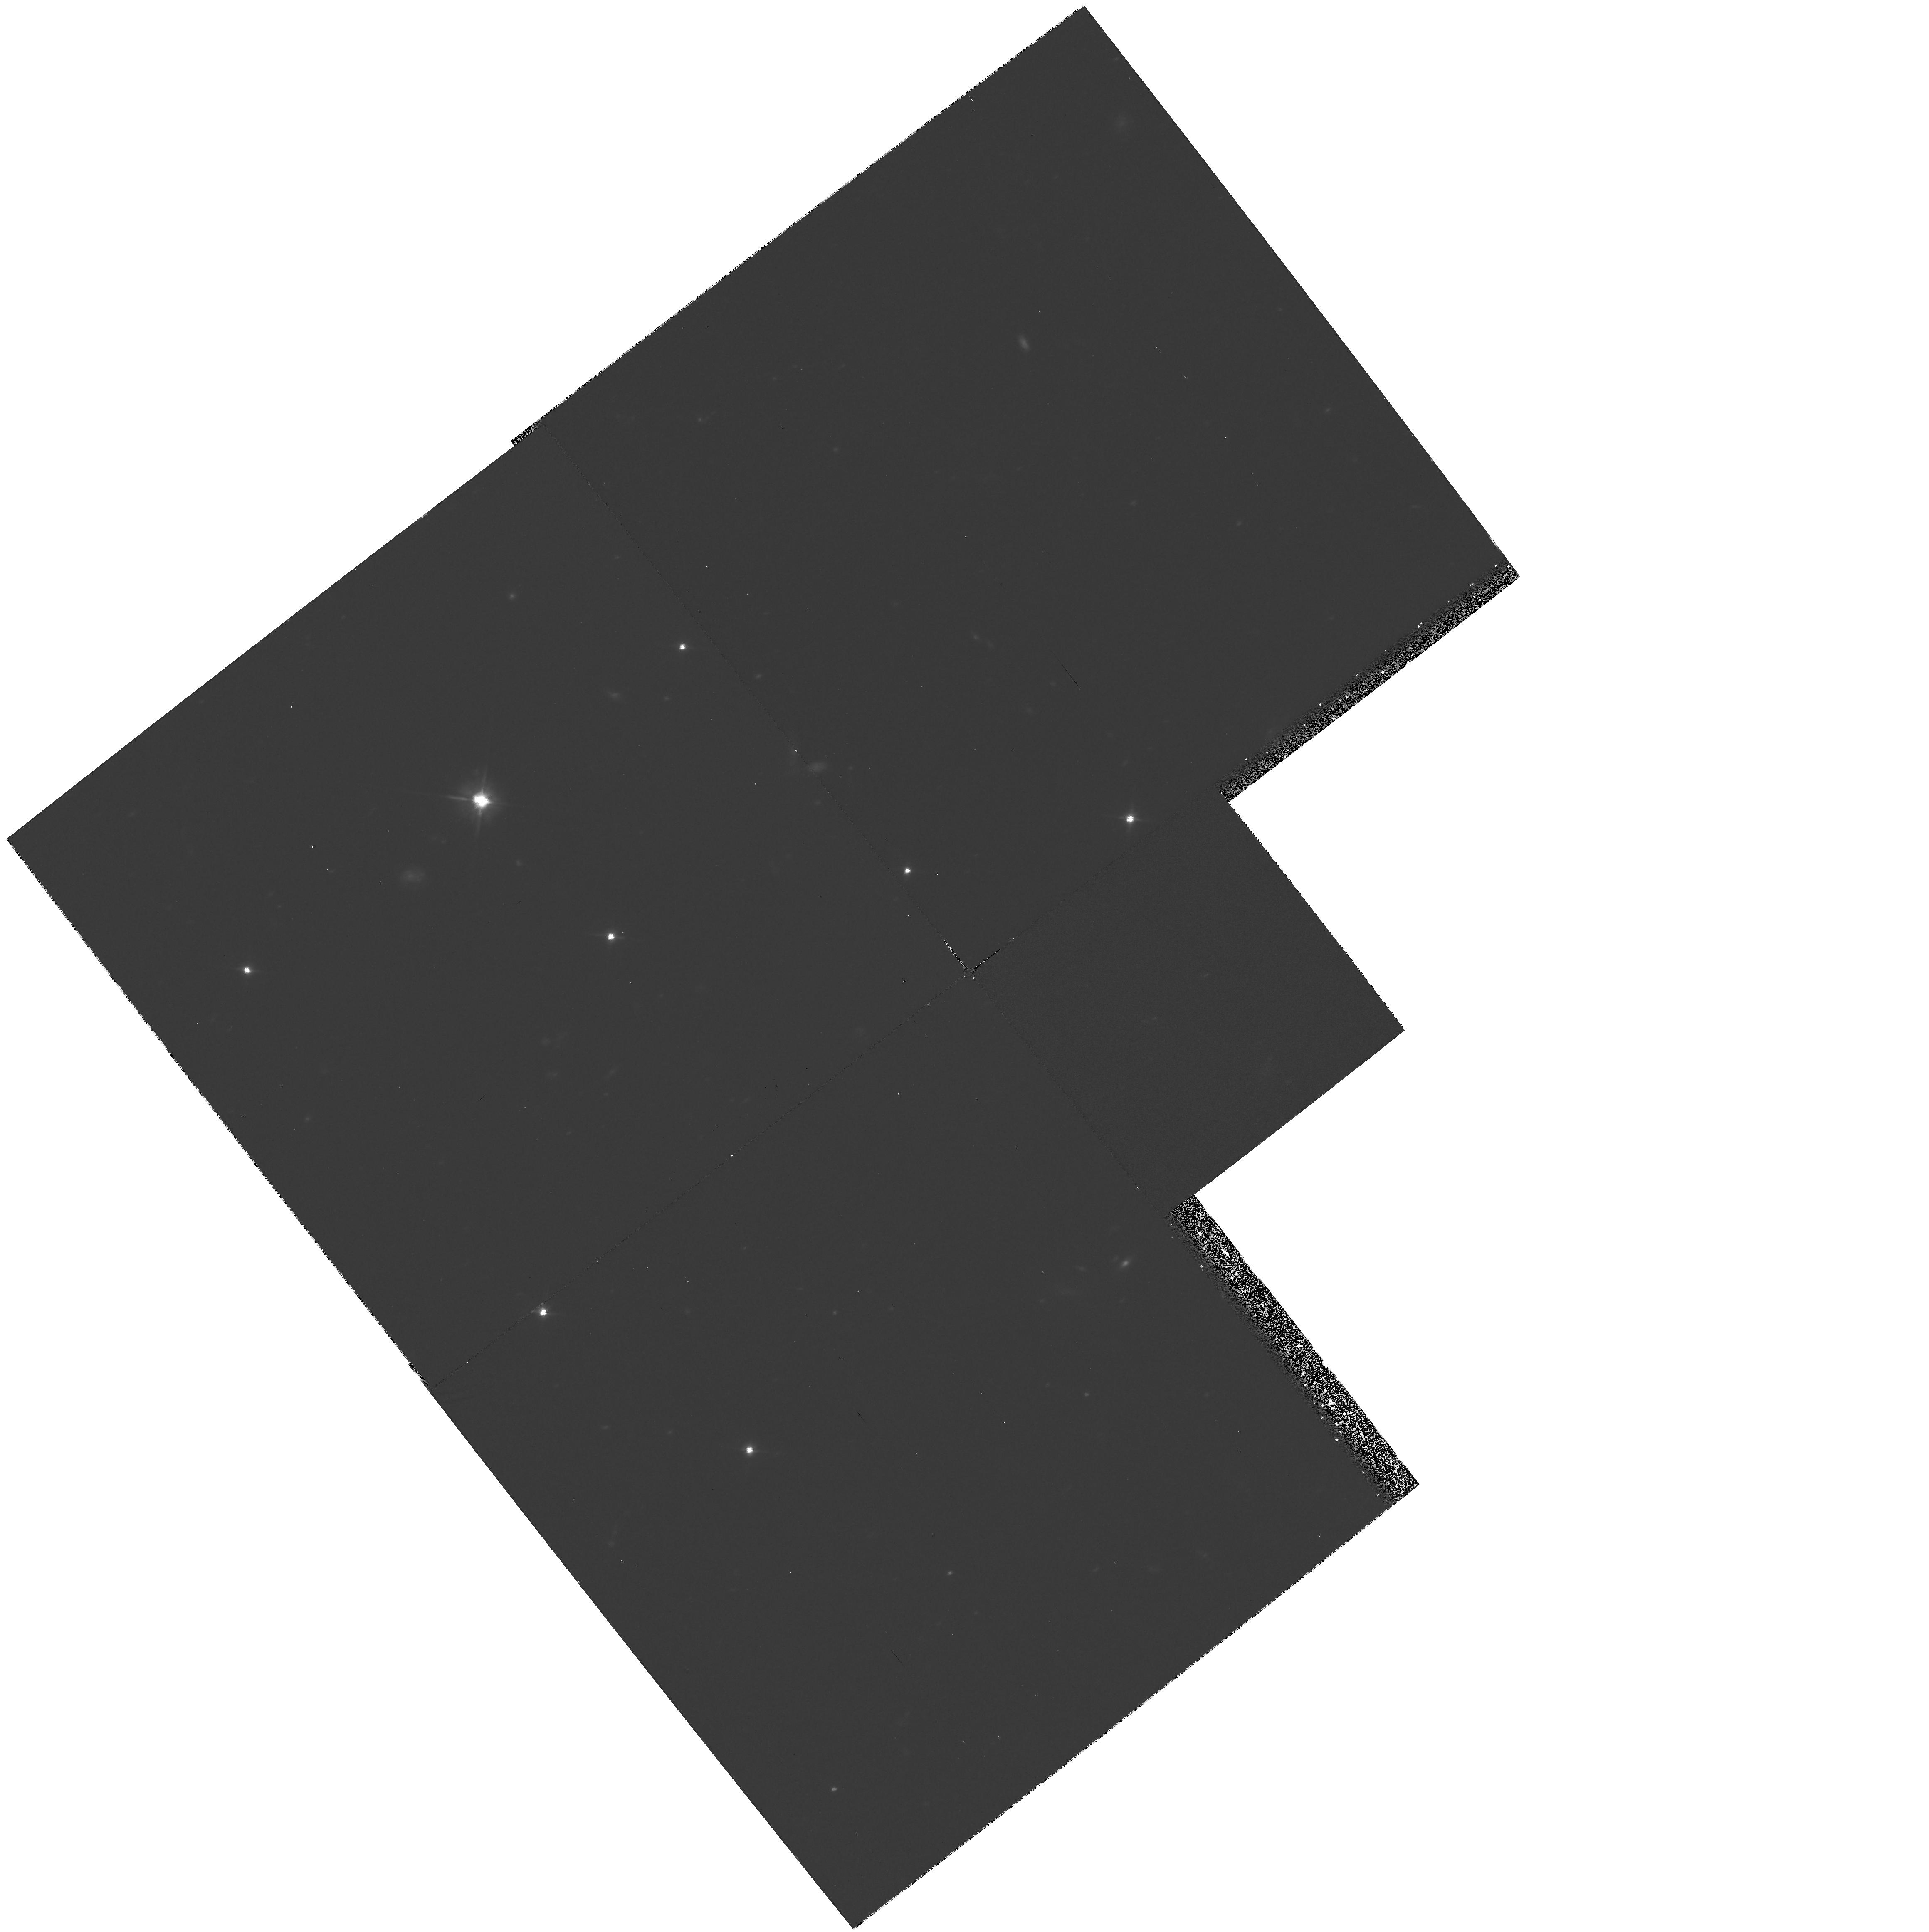
Target: FIELD-034120+193441. Instrument: WFPC2/PC. Filter: F606W. Exposure: 2.7 h. Observation ID: hst_5312_02_wfpc2_pc_f606w_u2hn02

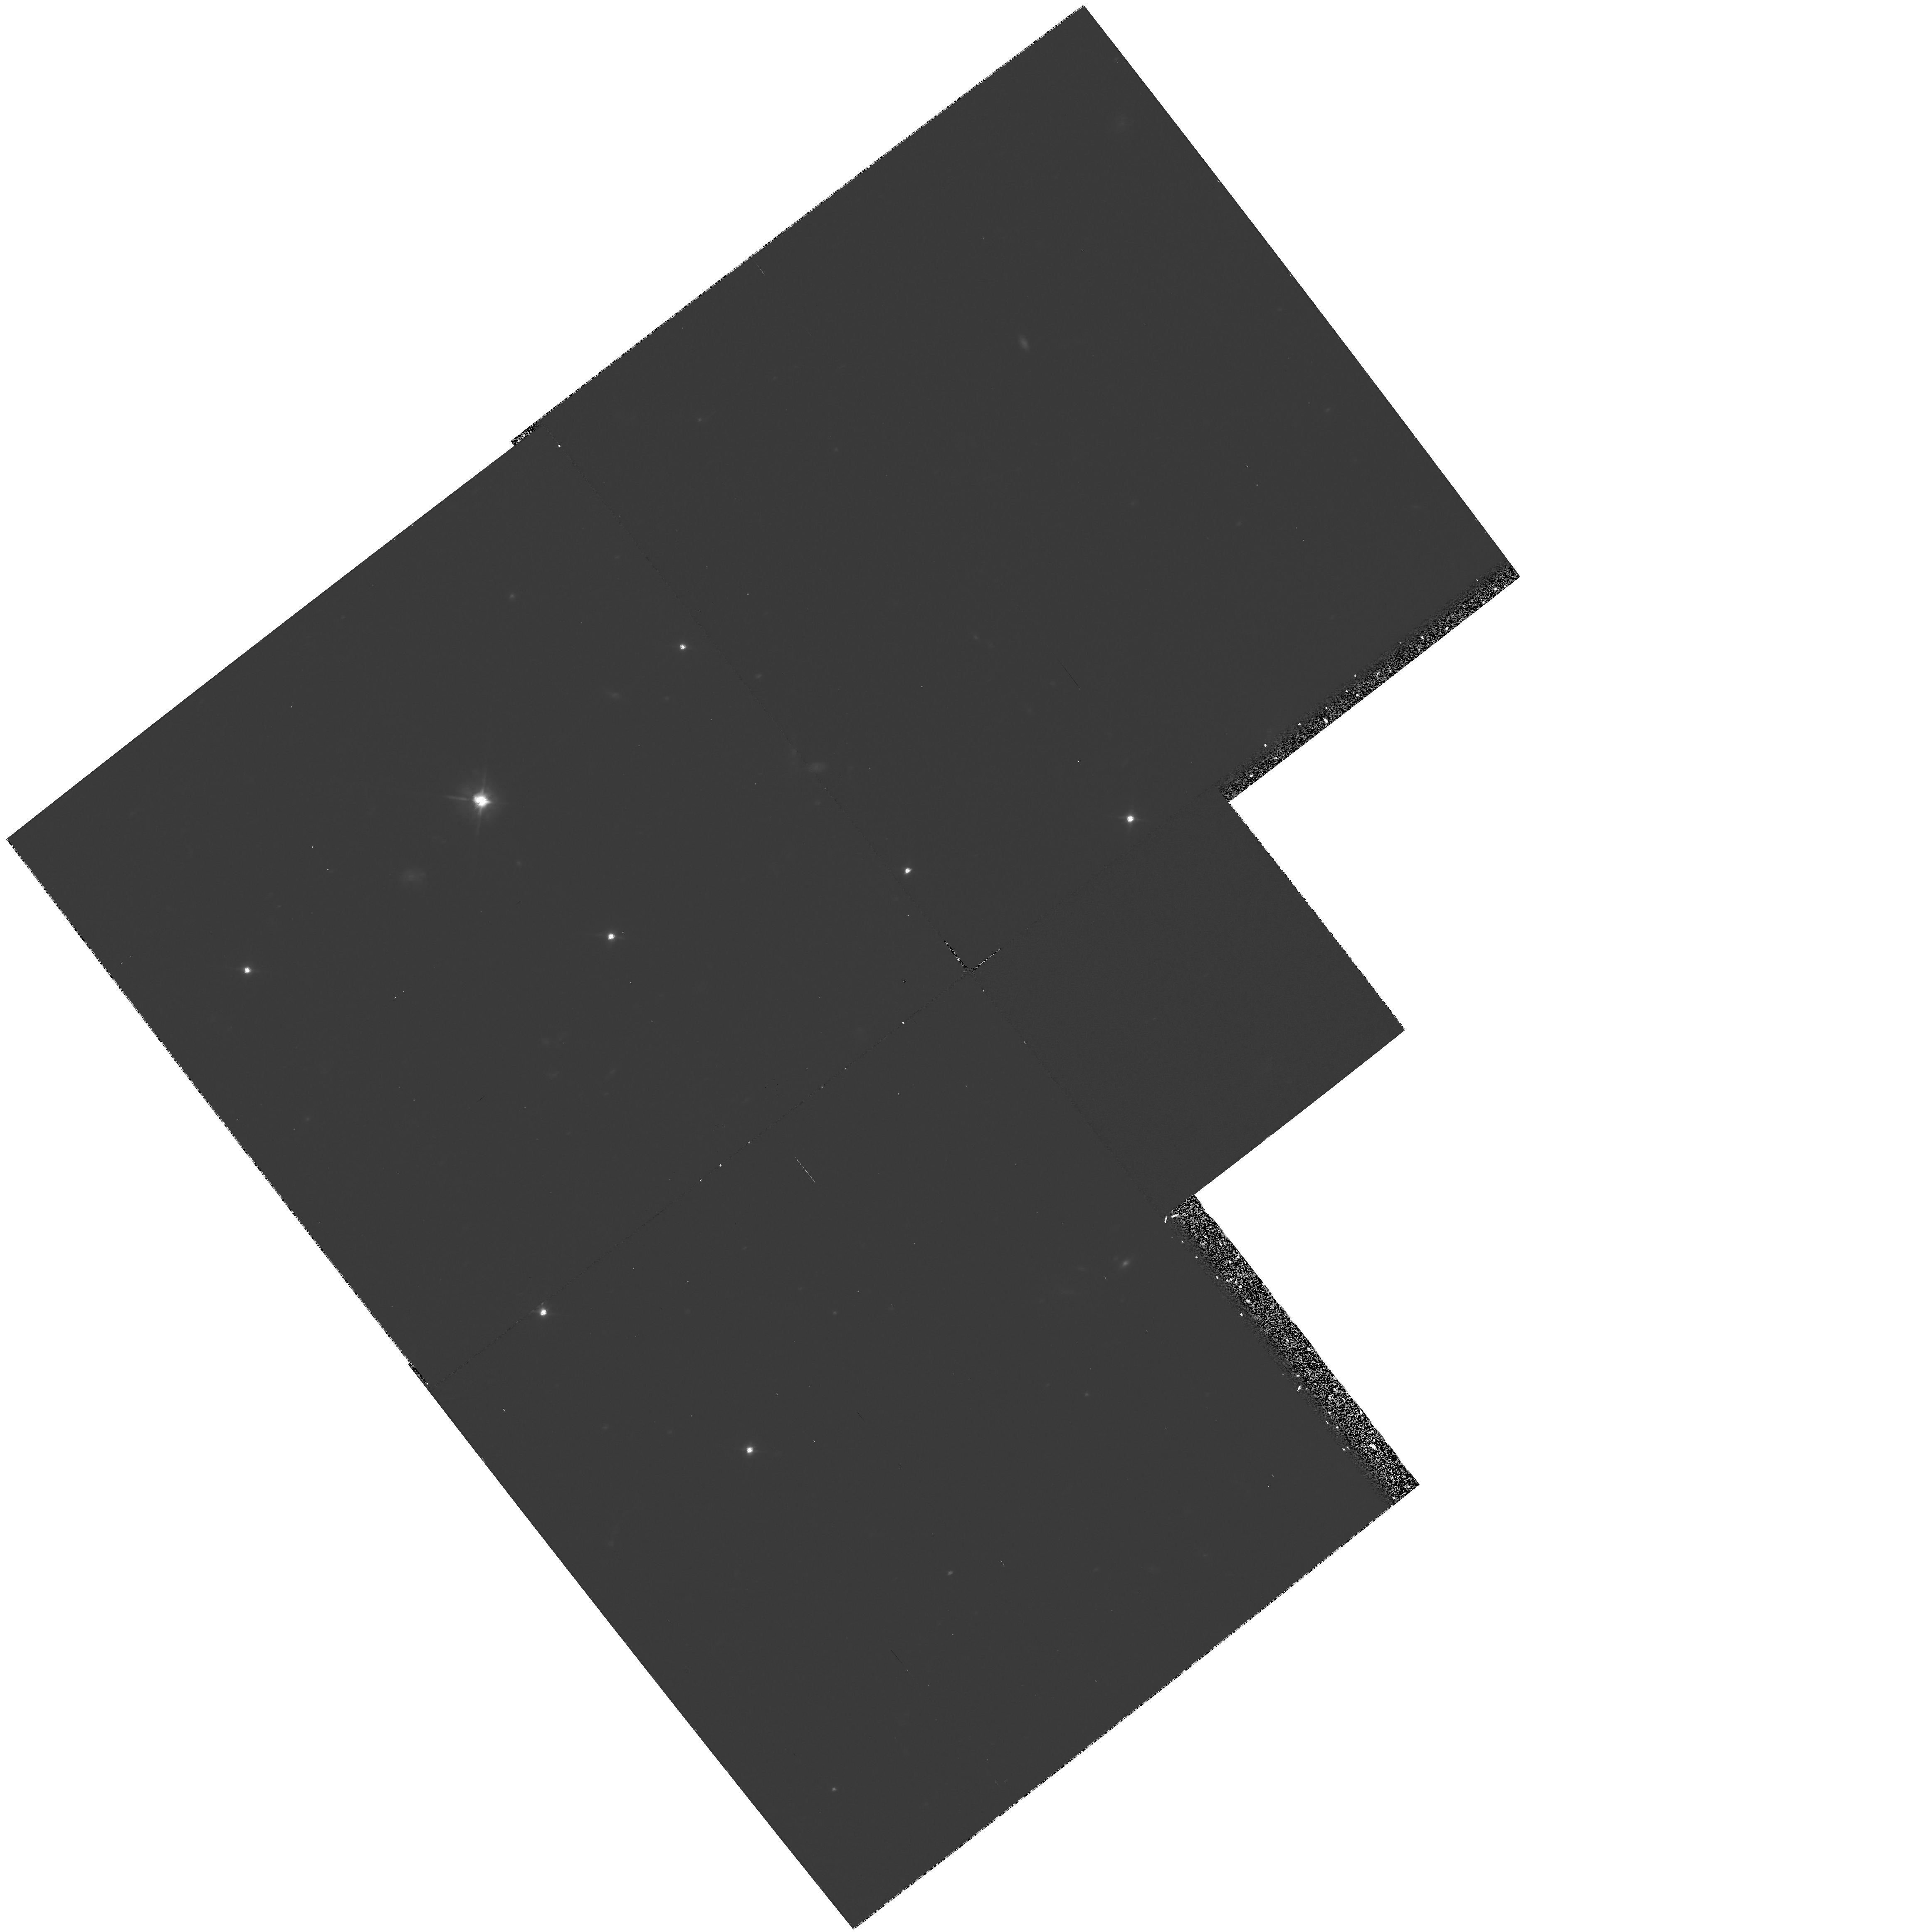
Target: FIELD-034120+193441. Instrument: WFPC2/PC. Filter: F606W. Exposure: 2.2 h. Observation ID: hst_5312_01_wfpc2_pc_f606w_u2hn01

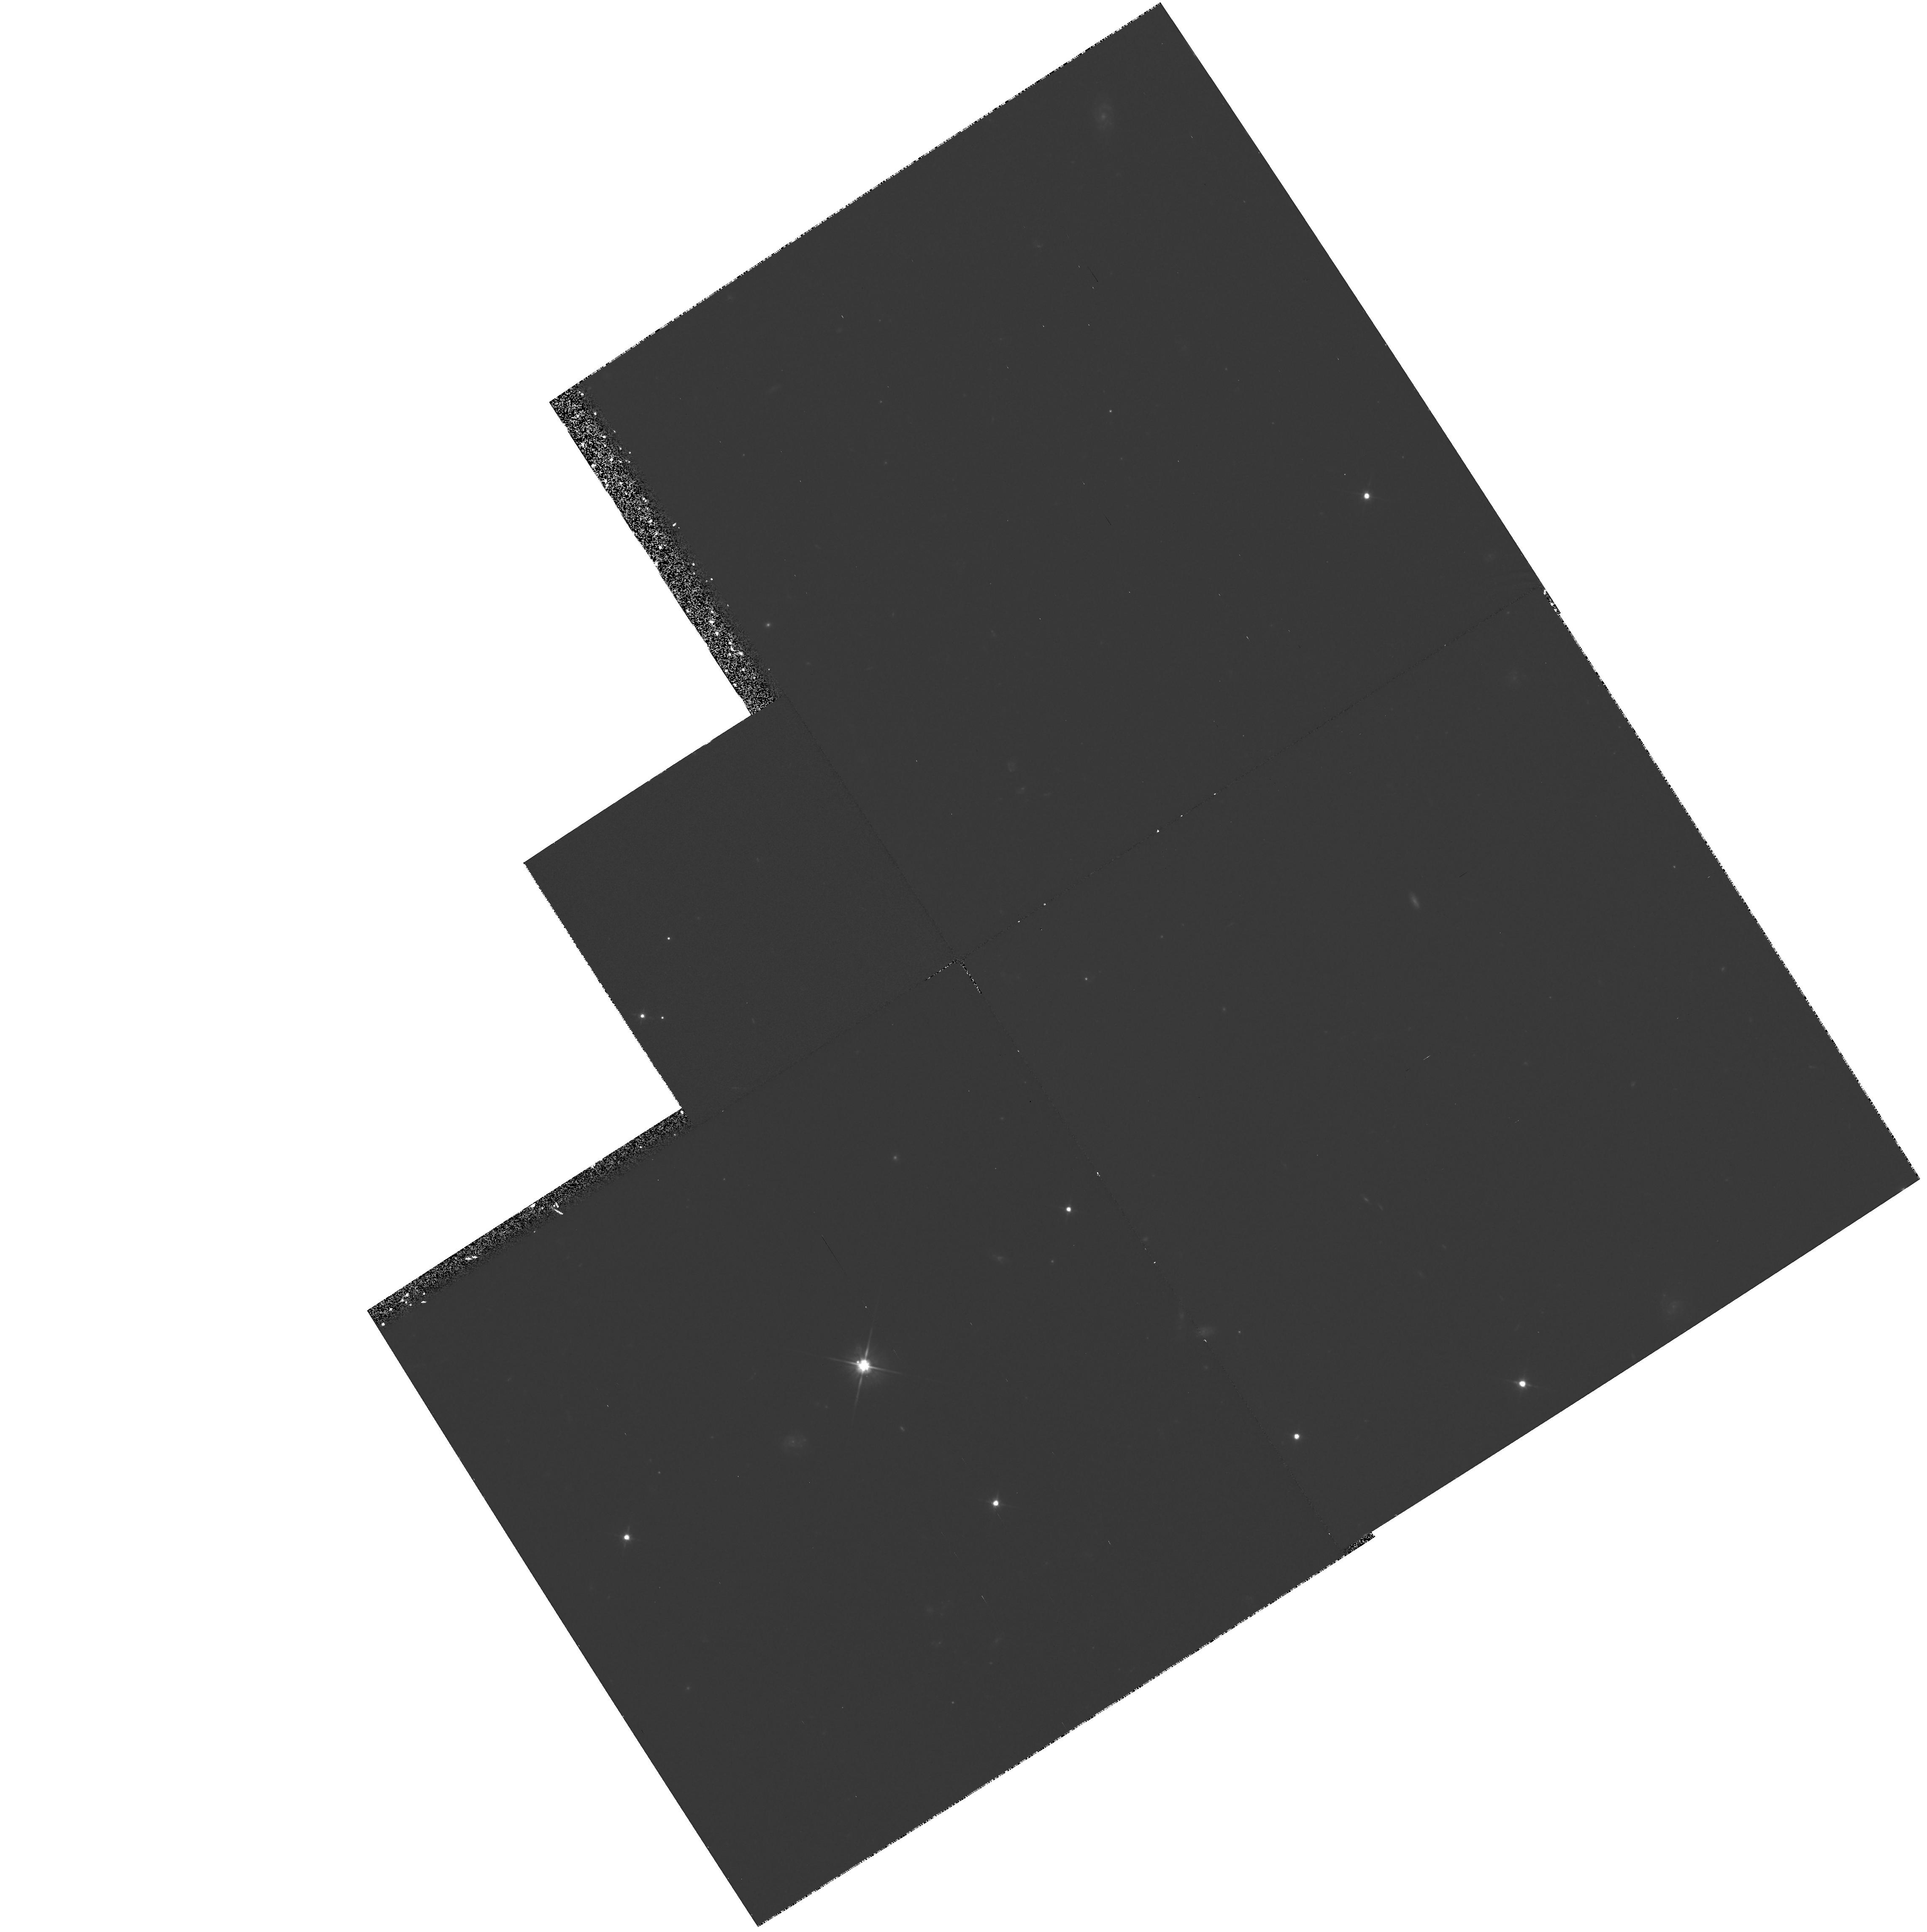
Target: FIELD-034120+193441. Instrument: WFPC2/PC. Filter: F606W. Exposure: 2.2 h. Observation ID: hst_5312_03_wfpc2_pc_f606w_u2hn03

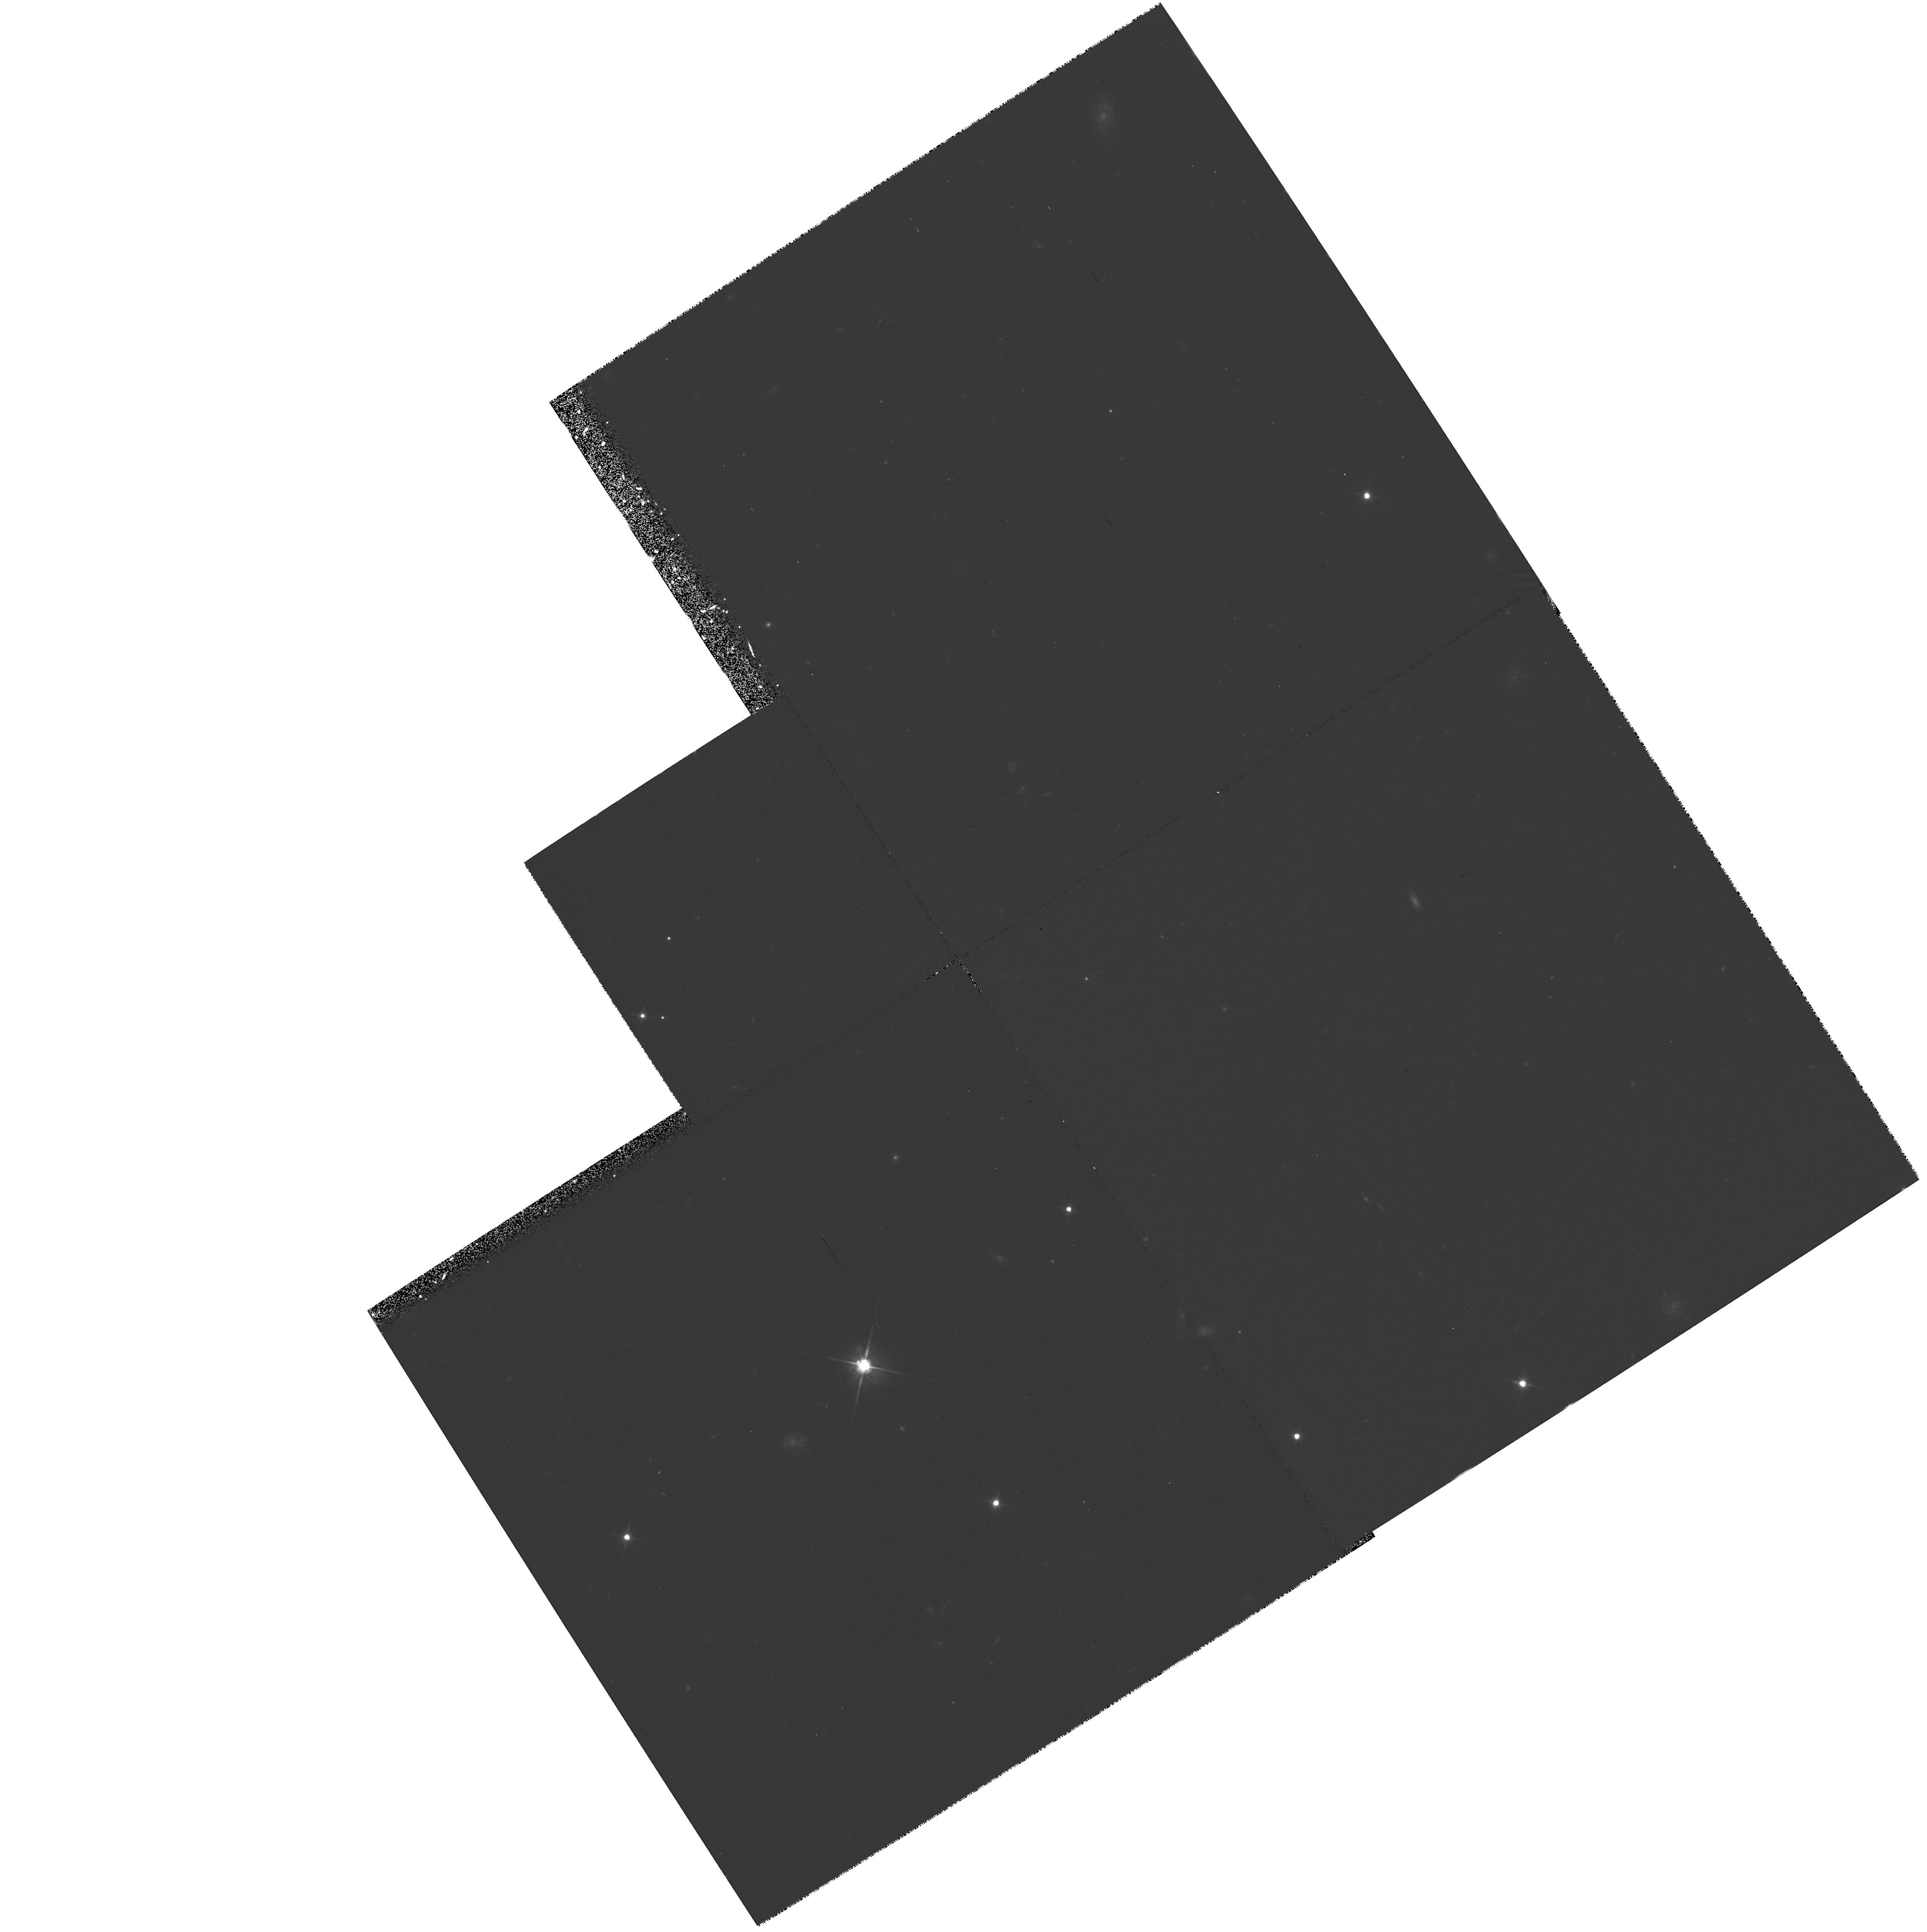
Target: FIELD-034120+193441. Instrument: WFPC2/PC. Filter: F606W. Exposure: 2.7 h. Observation ID: hst_5312_04_wfpc2_pc_f606w_u2hn04

A DEEP IMAGING SEARCH FOR THE SOURCE OF THE SHORT PERIOD COMETS: CYCLE 4 HIGH (PI: Cochran, Anita)

We propose to perform a deep WFPC2 imaging search for the Kuiper Belt, the probable source of the short period comets. The search will consist of two sets of thirty 10 -min exposures. Each set (total exposure time for each is 5-hour) will reach a limiting magnitude of 28.5, or down to objects of radius = 11 km if they have albedo = 0.04 and are at 40 AU. The search will be complete down to this size. If reasonable assumptions are made about initial surface density distribution, albedo and minimum size of a body which could be seen as a short period comet, we would expect to see between 12 and 65 Kuiper belt objects. This is in marked contrast to ground-based studies which are limited to relatively large objects (radius > 55 km) which are atypical of short period comets. Whereas the ground-based searches have proved the existence of bodies in the region of the Kuiper belt, they are unable to prove the belt contains objects that are the size of short period comets, nor can they define the size distribution. The HST survey we propose will either confirm the link between short period comets and the Kuiper belt, or it will place severe constraints on the size distribution of objects in the belt.